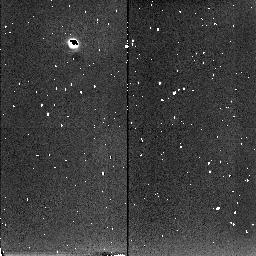
Target: NGC5102
Instrument: NICMOS/NIC2
Filter: F222M
Exposure: 13 min
Observation ID: n45201020

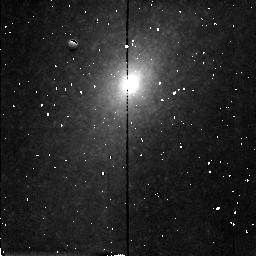
Target: NGC5102
Instrument: NICMOS/NIC2
Filter: F160W
Exposure: 8 min
Observation ID: n45201040

The inner region of the starburst galaxy NGC5102. (PI: Beaulieu, Sylvie F.)

NGC 5102 is a nearby (3.5 Mpc) galaxy of classical SO appearance which has undergone a recent starburst in its nucleus, bulge and disk. Because it is so close, it provides a unique opportunity to investigate the upper end of the IMF for a typical starburst, the mass of starburst matter relative to the underlying older population, and the effect of the starburst on the largescale structure of this galaxy. We have excellent deep B and V WFPC2 images for this purpose; these images show that the surface brightness distribution follows closely a very steep power law, I(r) \propto r^-1.28, from r = 350 pc in to at least r = 0.15 arcsec = 3 pc. This very steep cusp distribution is steeper than the cusps of any of the ellipticals in the HST sample of Byun et al. (1996). We would like to understand the nature of this steep and extended power law distribution, with later application to its kinematics, including the possibility of a kinematically distinct core and a central black hole in this very steep-cusped bulge. The inner region is affected by dust obscuration, and we are requesting H and K images of NGC 5102 with NICMOS, to make a definitive measurement of the light distribution in its inner regions. The HST is required for its high spatial resolution. The H and K images will also be used to correct our WFPC2 stellar photometry for reddening, with the aid of radiative transfer models for dusty galaxies. This proposal is part of a larger program on this important galaxy, involving extensive groundbased optical and radio observations.